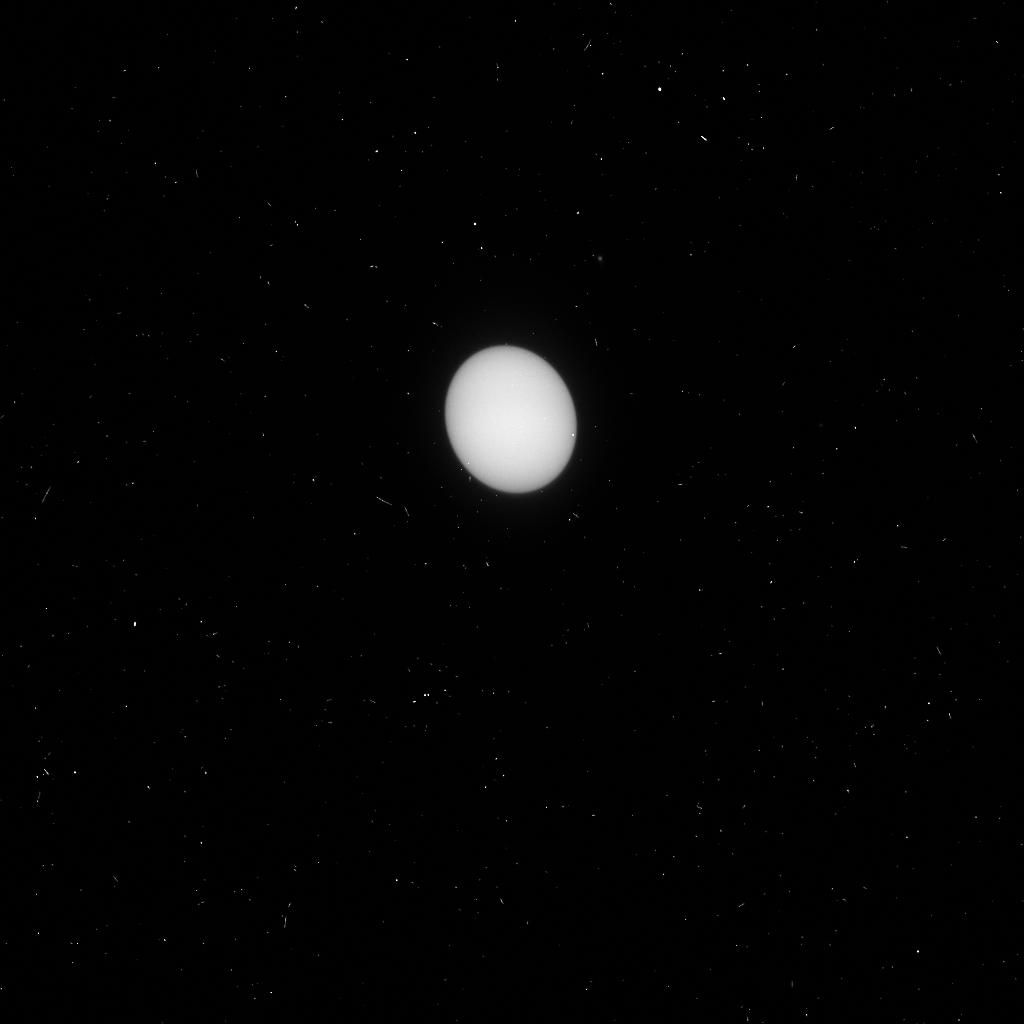
Target: URANUS. Instrument: ACS/HRC. Filter: F250W. Exposure: 3 min. Observation ID: j8oj02xzq

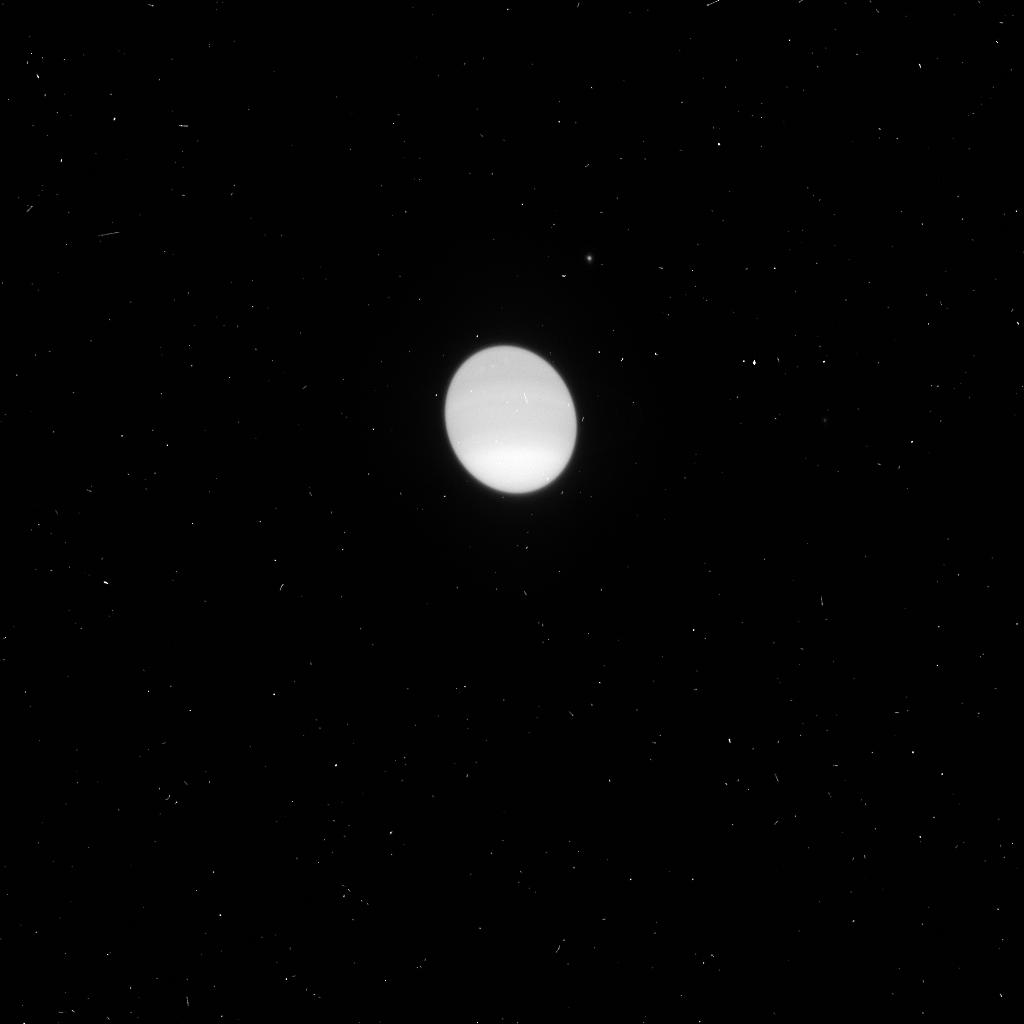
Target: URANUS. Instrument: ACS/HRC. Filter: F660N. Exposure: 2 min. Observation ID: j8oj02y4q

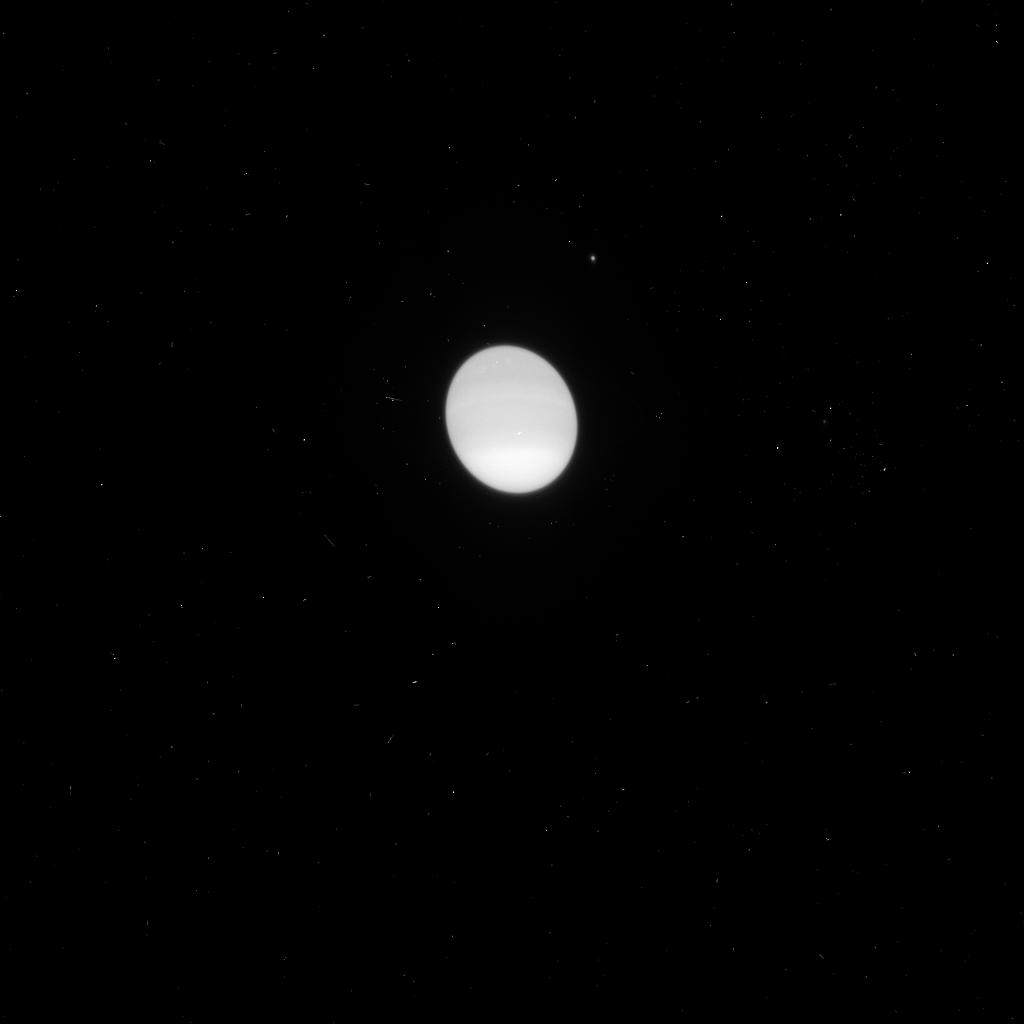
Target: URANUS. Instrument: ACS/HRC. Filter: F658N. Exposure: 1 min. Observation ID: j8oj02y3q

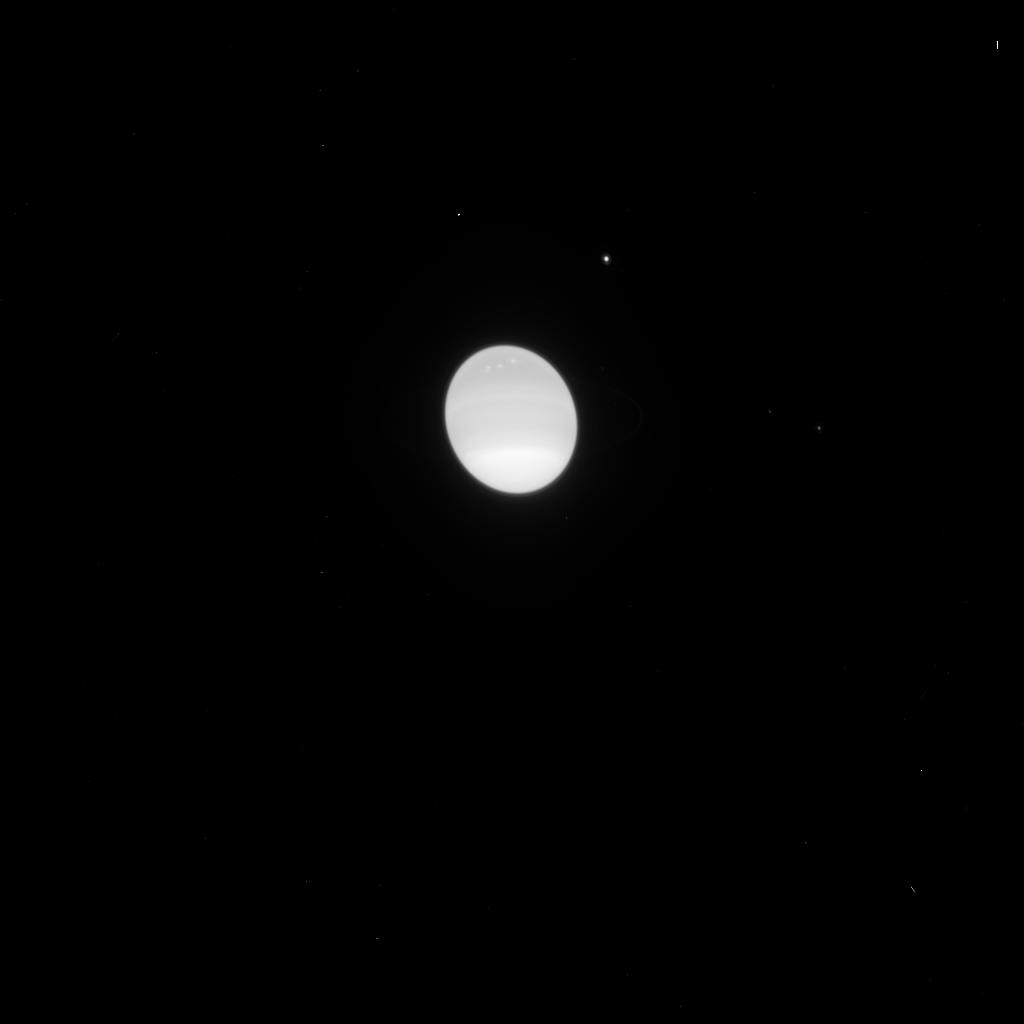
Target: URANUS. Instrument: ACS/HRC. Filter: F775W. Exposure: 1 min. Observation ID: j8oj02xxq

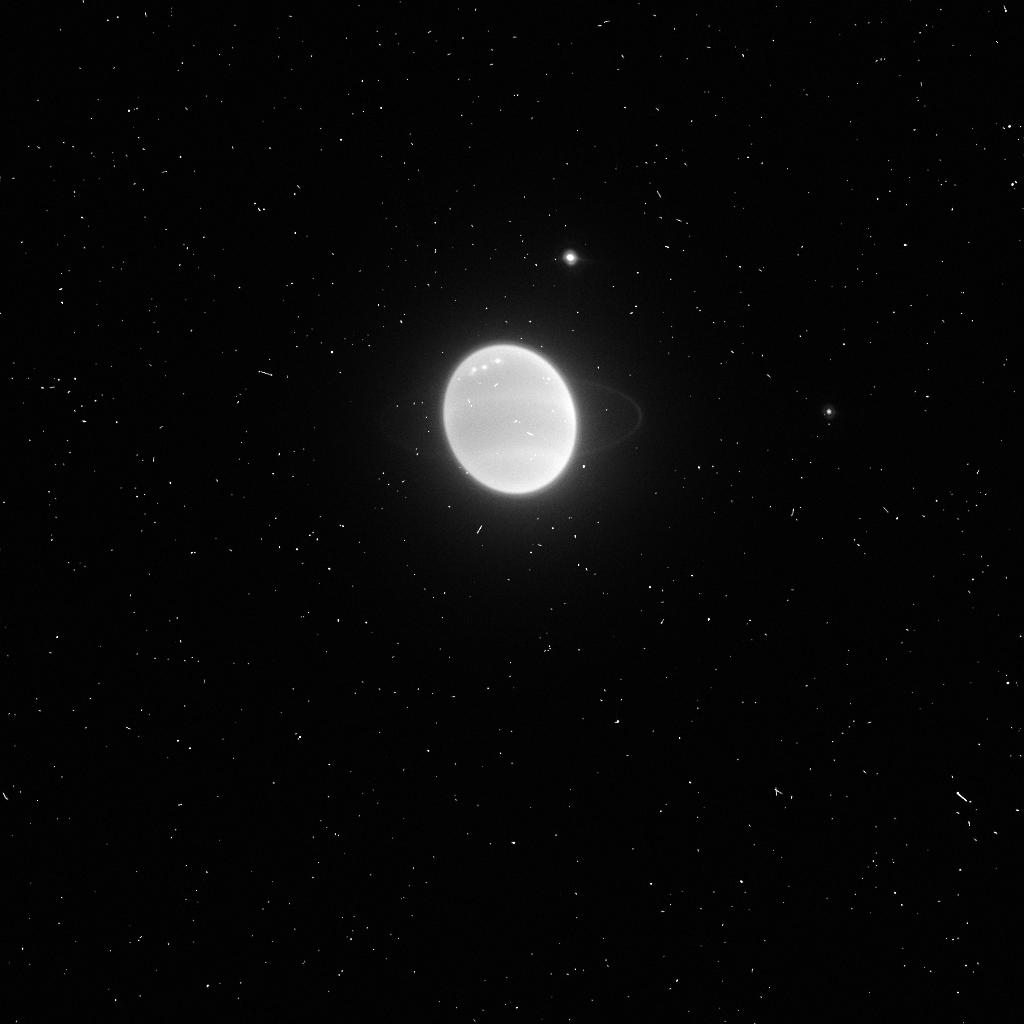
Target: URANUS. Instrument: ACS/HRC. Filter: FR914M. Exposure: 3 min. Observation ID: j8oj02yaq

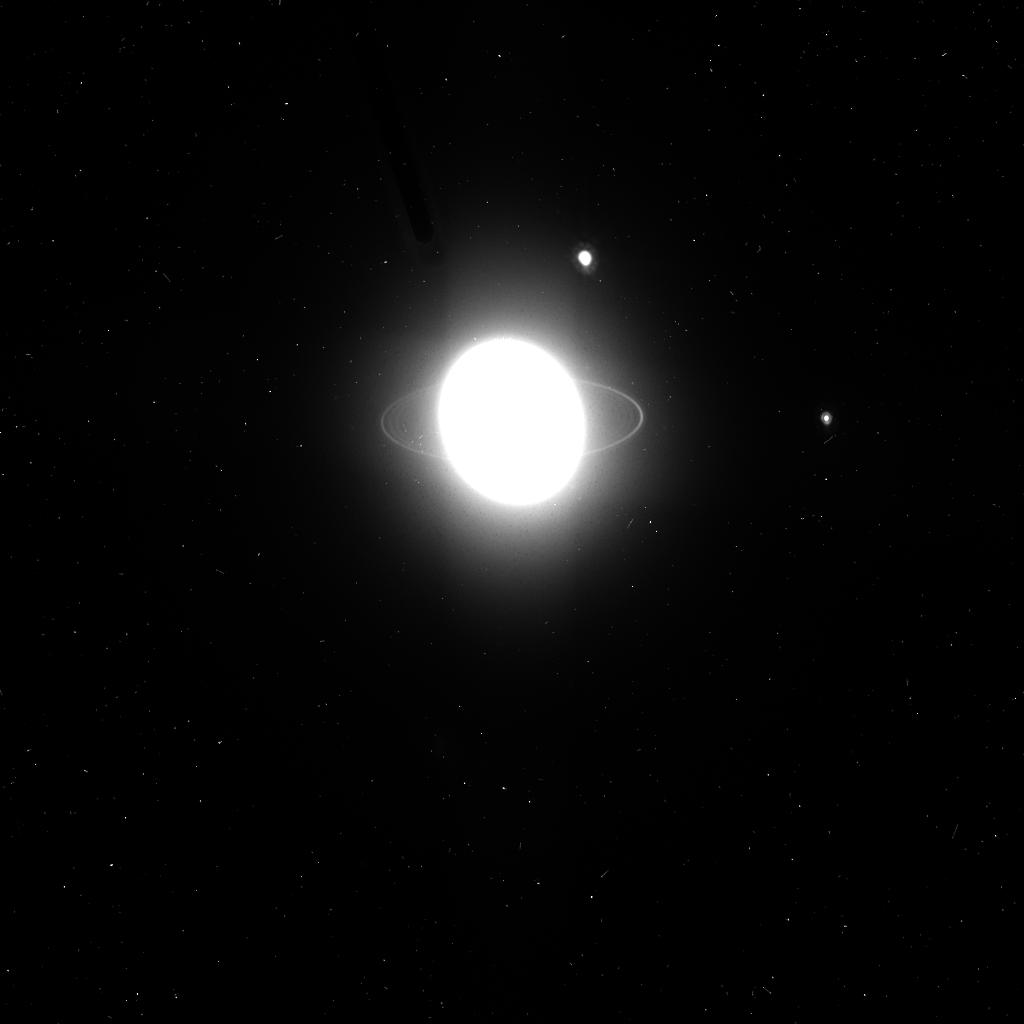
Target: URANUS. Instrument: ACS/HRC. Filter: F814W. Exposure: 3 min. Observation ID: j8oj02y6q

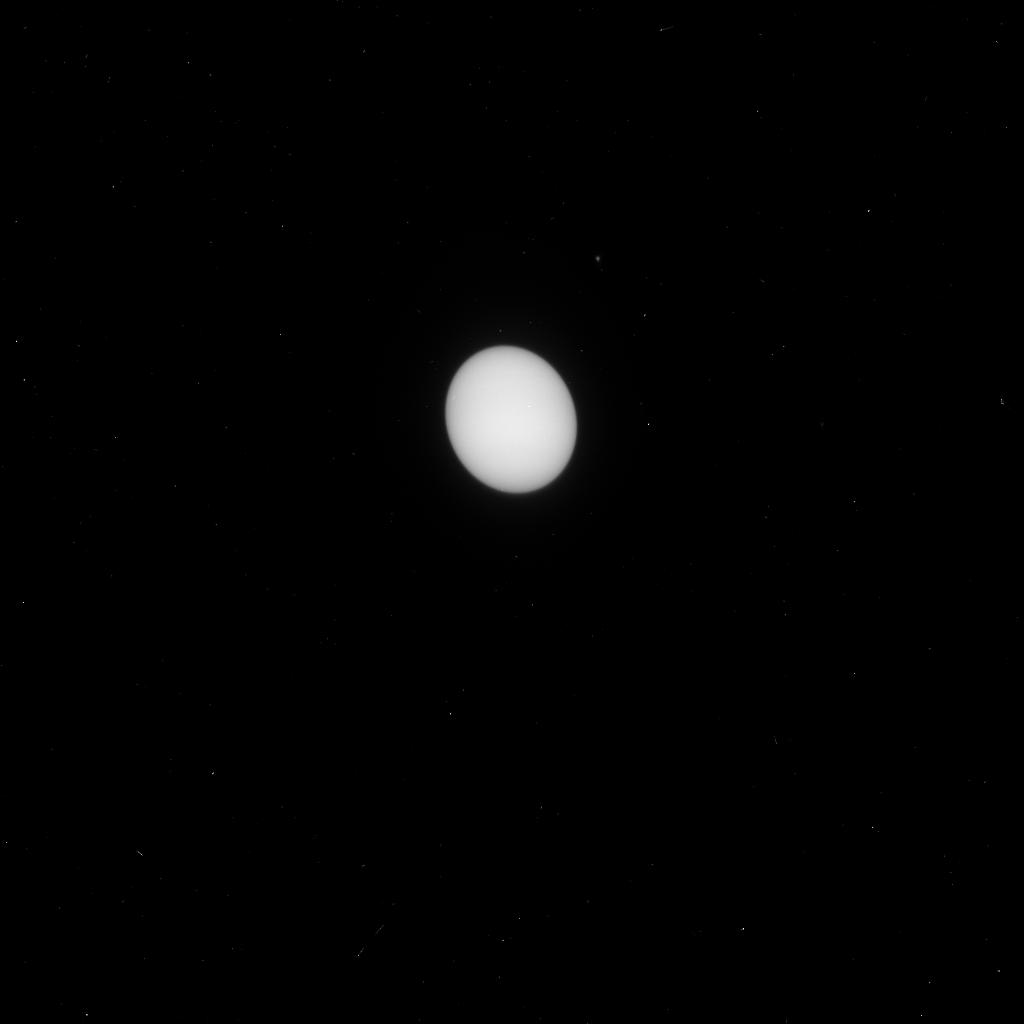
Target: URANUS. Instrument: ACS/HRC. Filter: F330W. Exposure: 1 min. Observation ID: j8oj02y0q

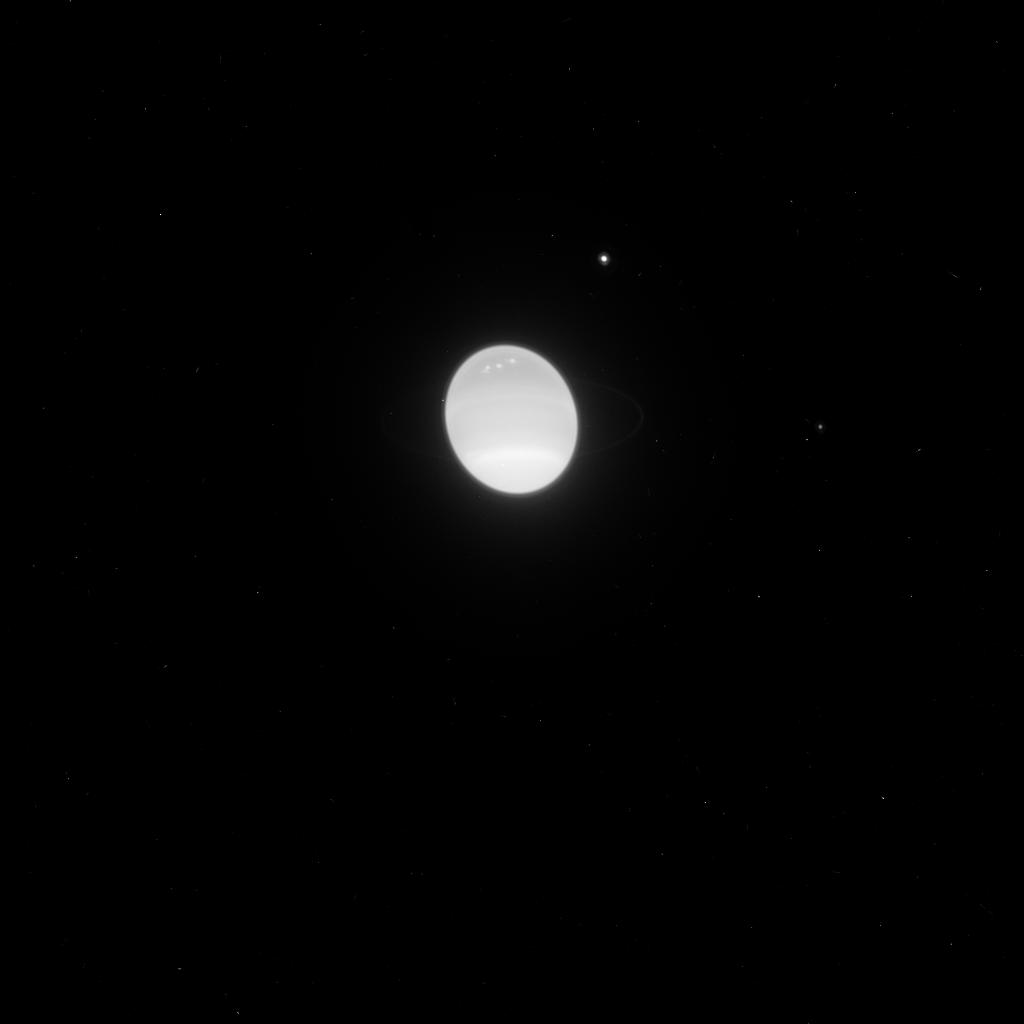
Target: URANUS. Instrument: ACS/HRC. Filter: F850LP. Exposure: 3 min. Observation ID: j8oj02xyq

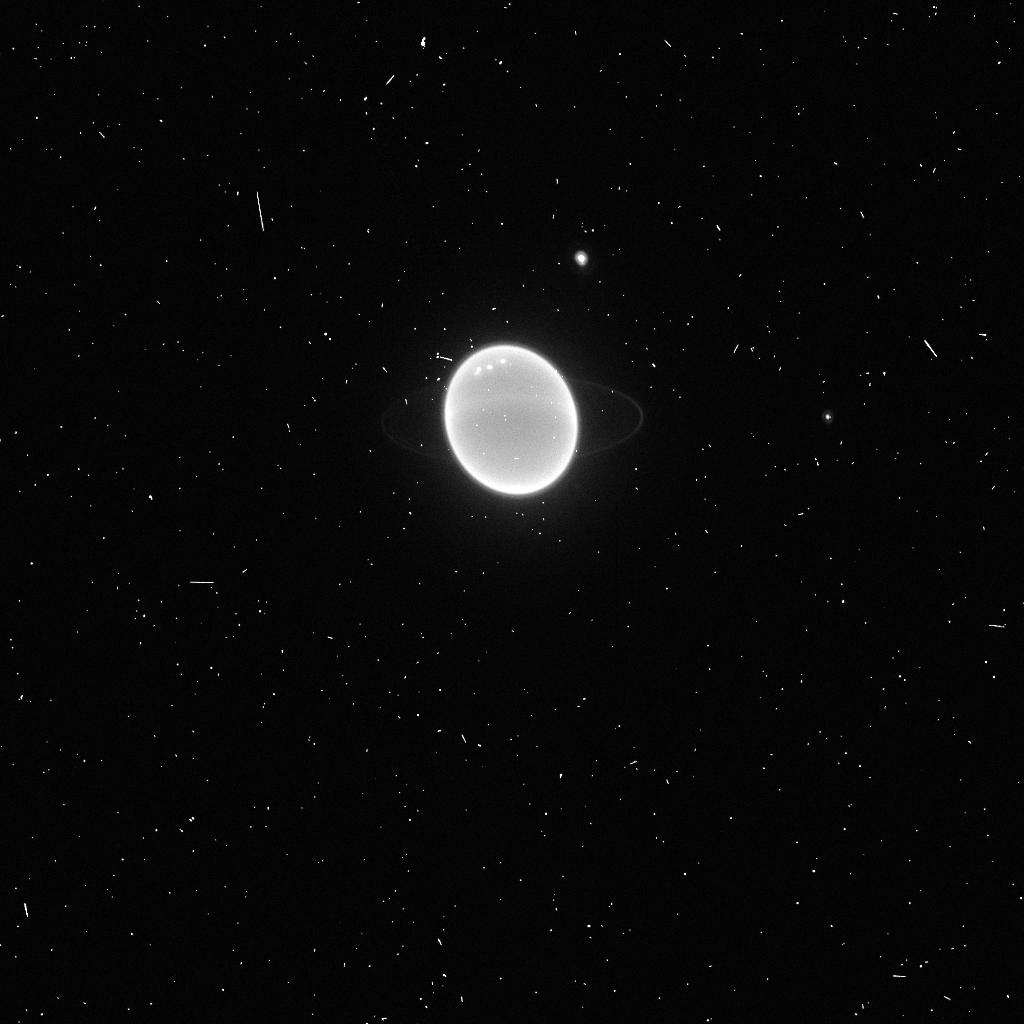
Target: URANUS. Instrument: ACS/HRC. Filter: F892N. Exposure: 3 min. Observation ID: j8oj02y7q

The Long-term Observational Record of Uranus Atmosphere, its Rings, and its Satellites:  the WFPC2-ACS Link (PI: Karkoschka, Erich)

Recording the seasonal change of Uranus is a key to understand seasonal changes in atmospheres due to Uranus' high obliquity. The best record to date comes from WFPC2 imaging of Uranus since 1994. We propose to image Uranus simultaneously with similar filters in WFPC2 and ACS so that this record can be extended with future ACS observations. Without such an observation, the long-term record of WFPC2 images cannot be linked with any future images because of Uranus' steep spectral features. Observations of the Uranian rings over a wide range of sub-solar latitudes allow powerful constraints on physical parameters, such as separation between ring particles. Our proposed observations will provide the necessary link between previous WFPC2 images and future ACS images near the ring-plane-crossing of 2007. The same reasoning applies to images of Uranian satellites, where a consistent record over a wide range of sub-solar latitudes yields information about satellite shape and albedo distribution. Since Cycle 12 is the last Cycle of WFPC2, there will be no other chance for the proposed observations. The investment of only two orbits will significantly enhance the scientific value of the previous 45 WFPC2 orbits on Uranus. Only HST has the spatial resolution and photometric stability for these studies.